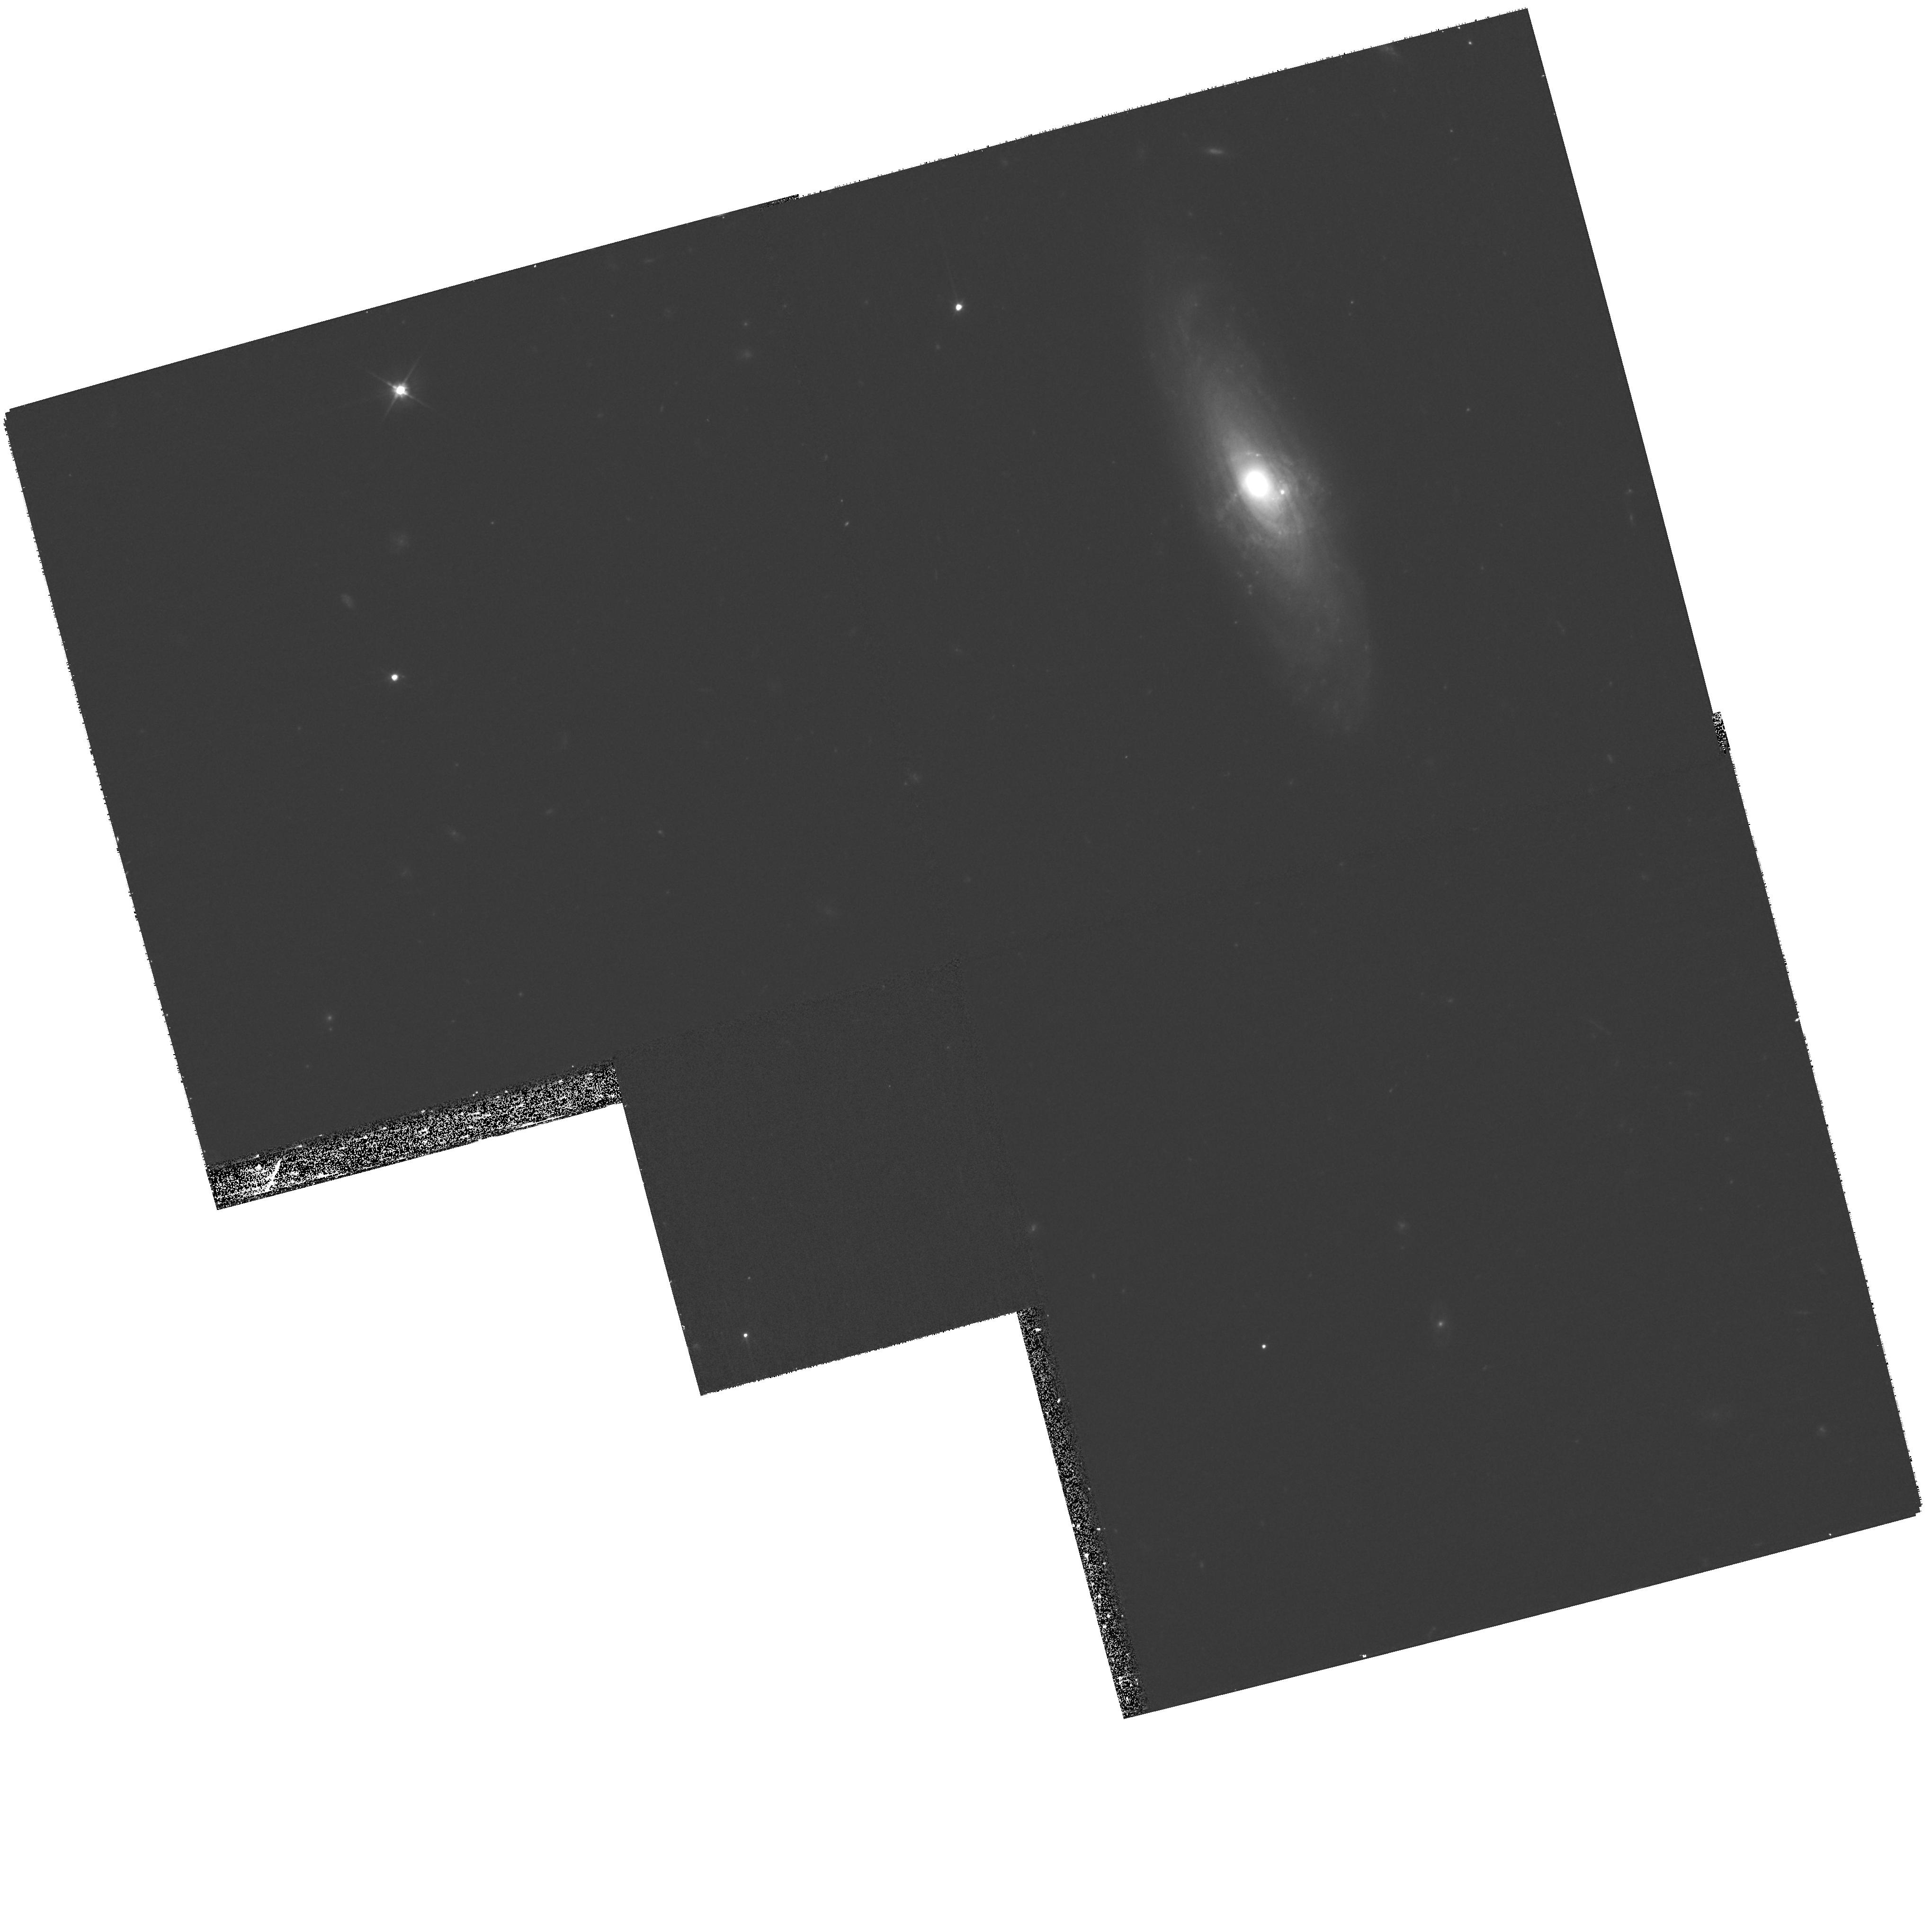
Target: SDSSJ1228+3743. Instrument: WFPC2/PC. Filter: F606W. Exposure: 27 min. Observation ID: hst_11978_02_wfpc2_pc_f606w_uba402

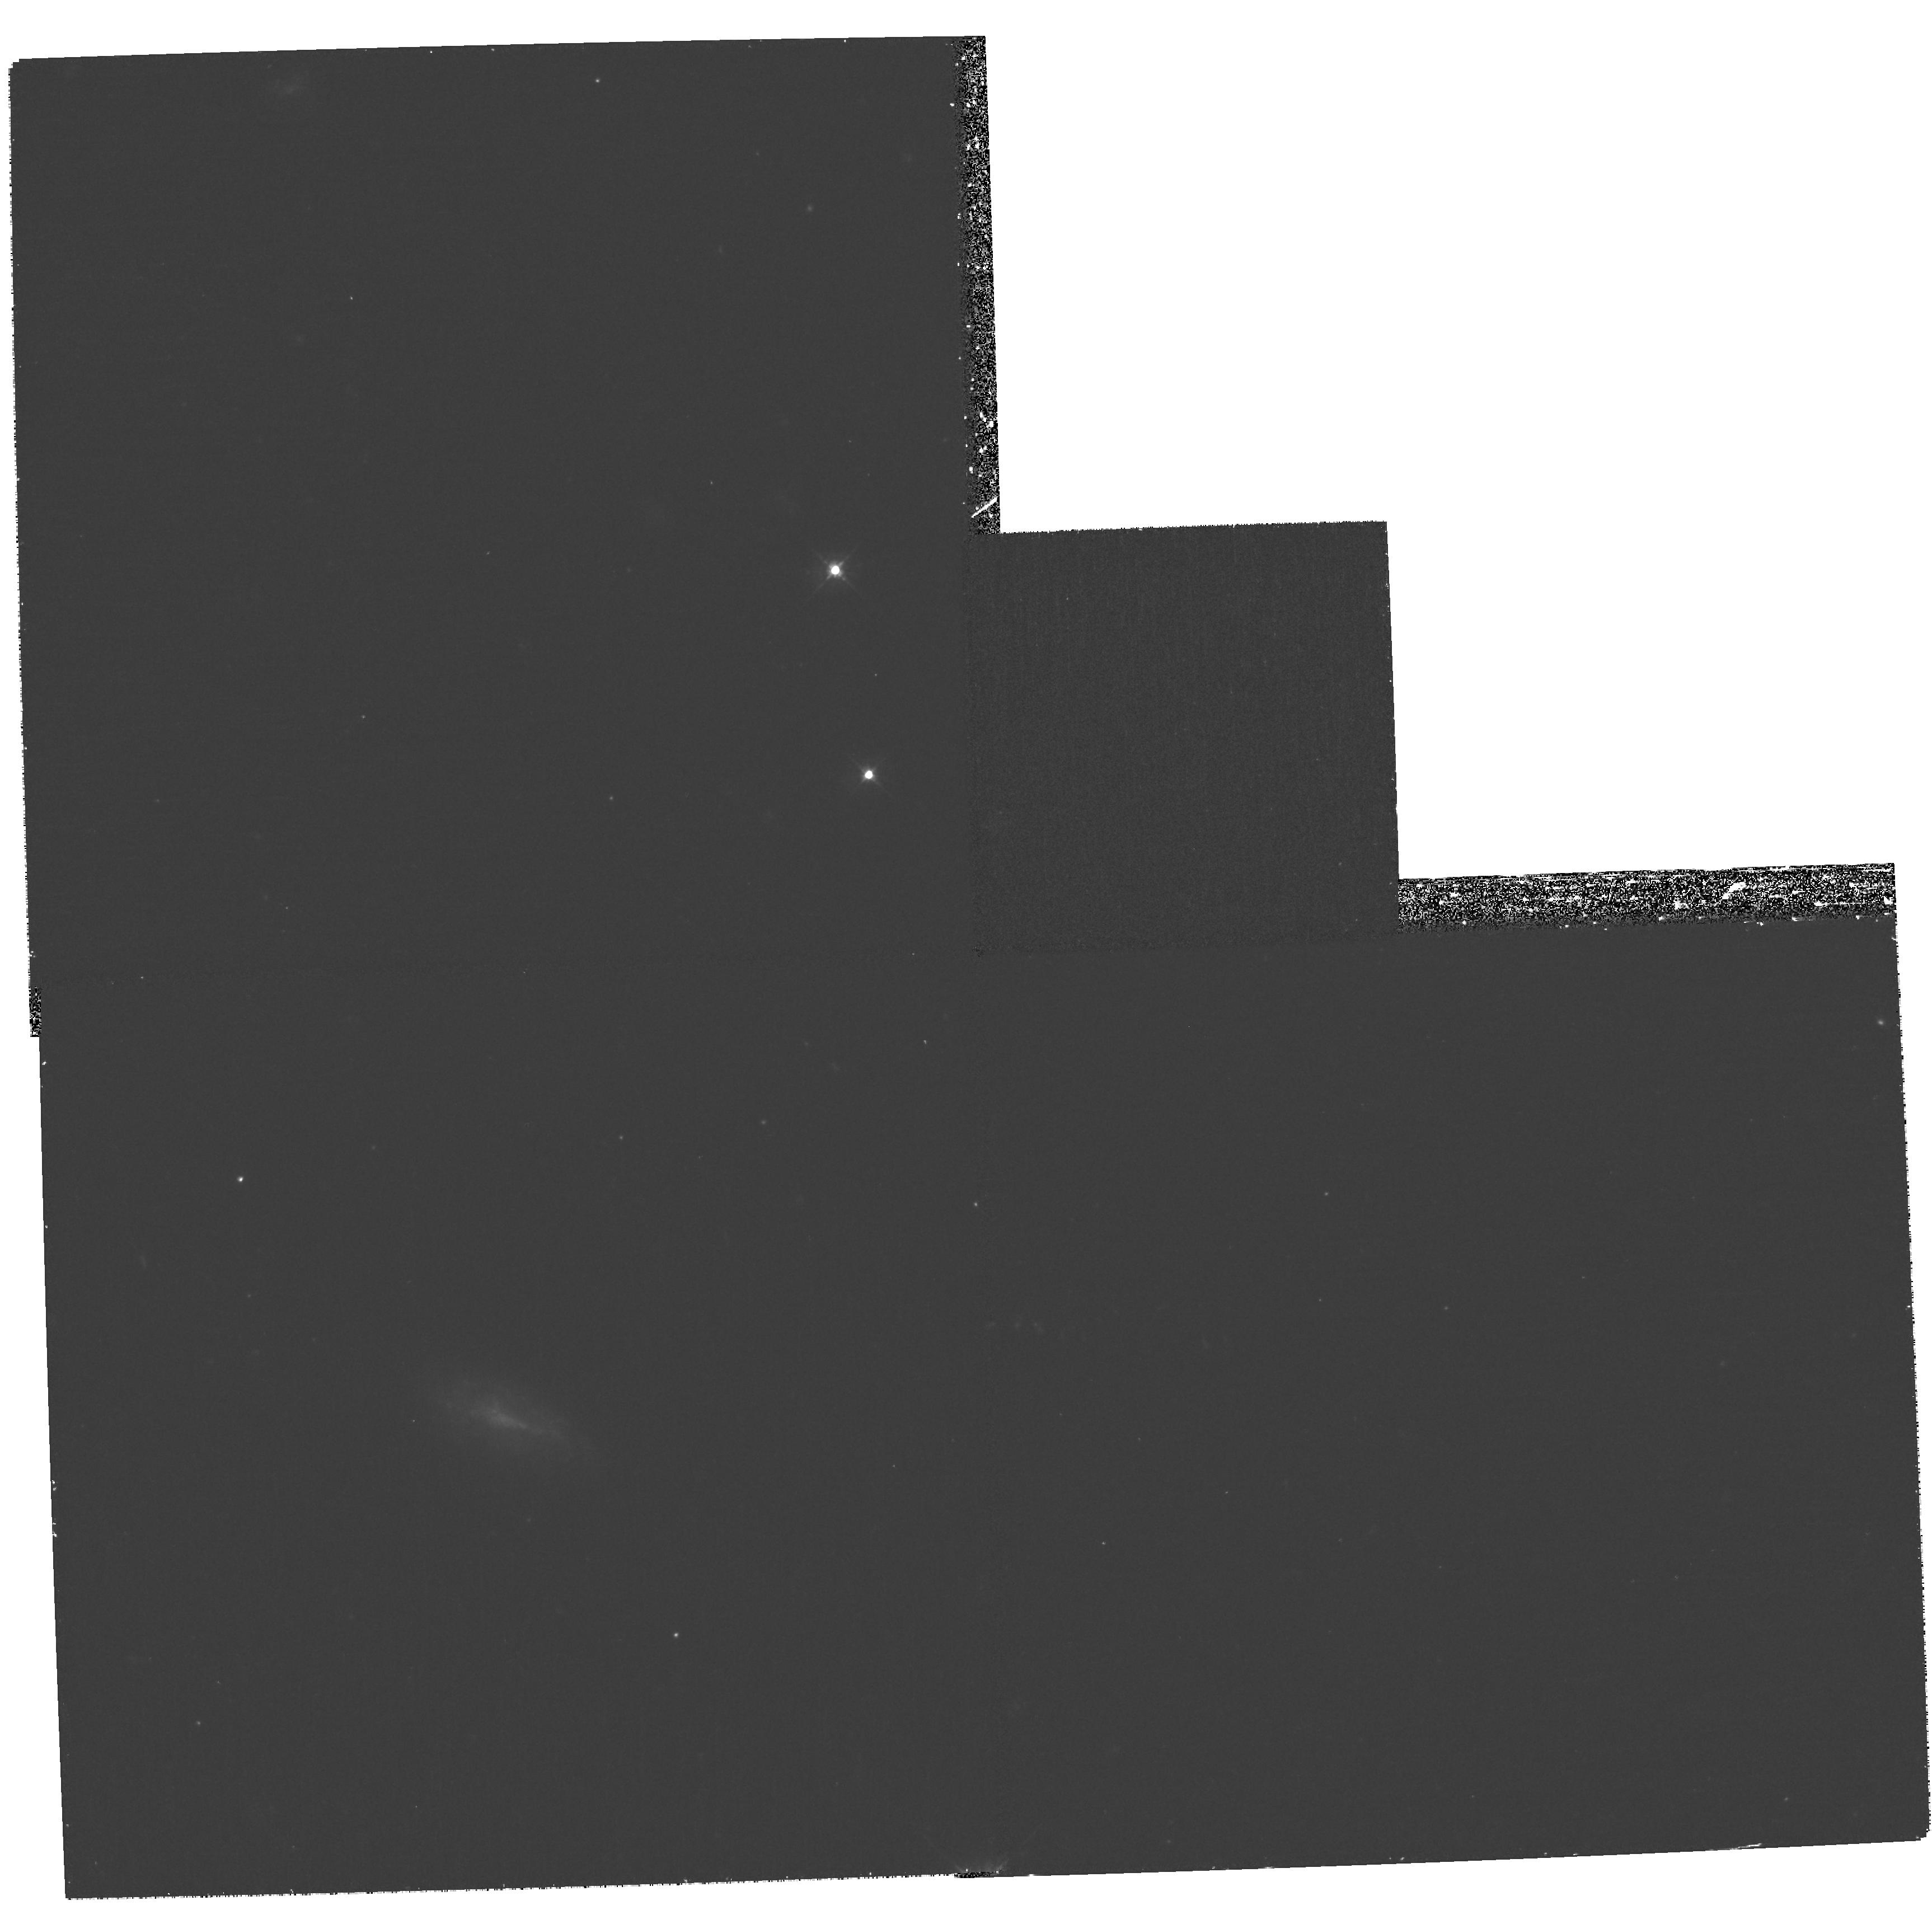
Target: SDSSJ1056+0005. Instrument: WFPC2/PC. Filter: F450W. Exposure: 1.2 h. Observation ID: hst_11978_16_wfpc2_pc_f450w_uba416

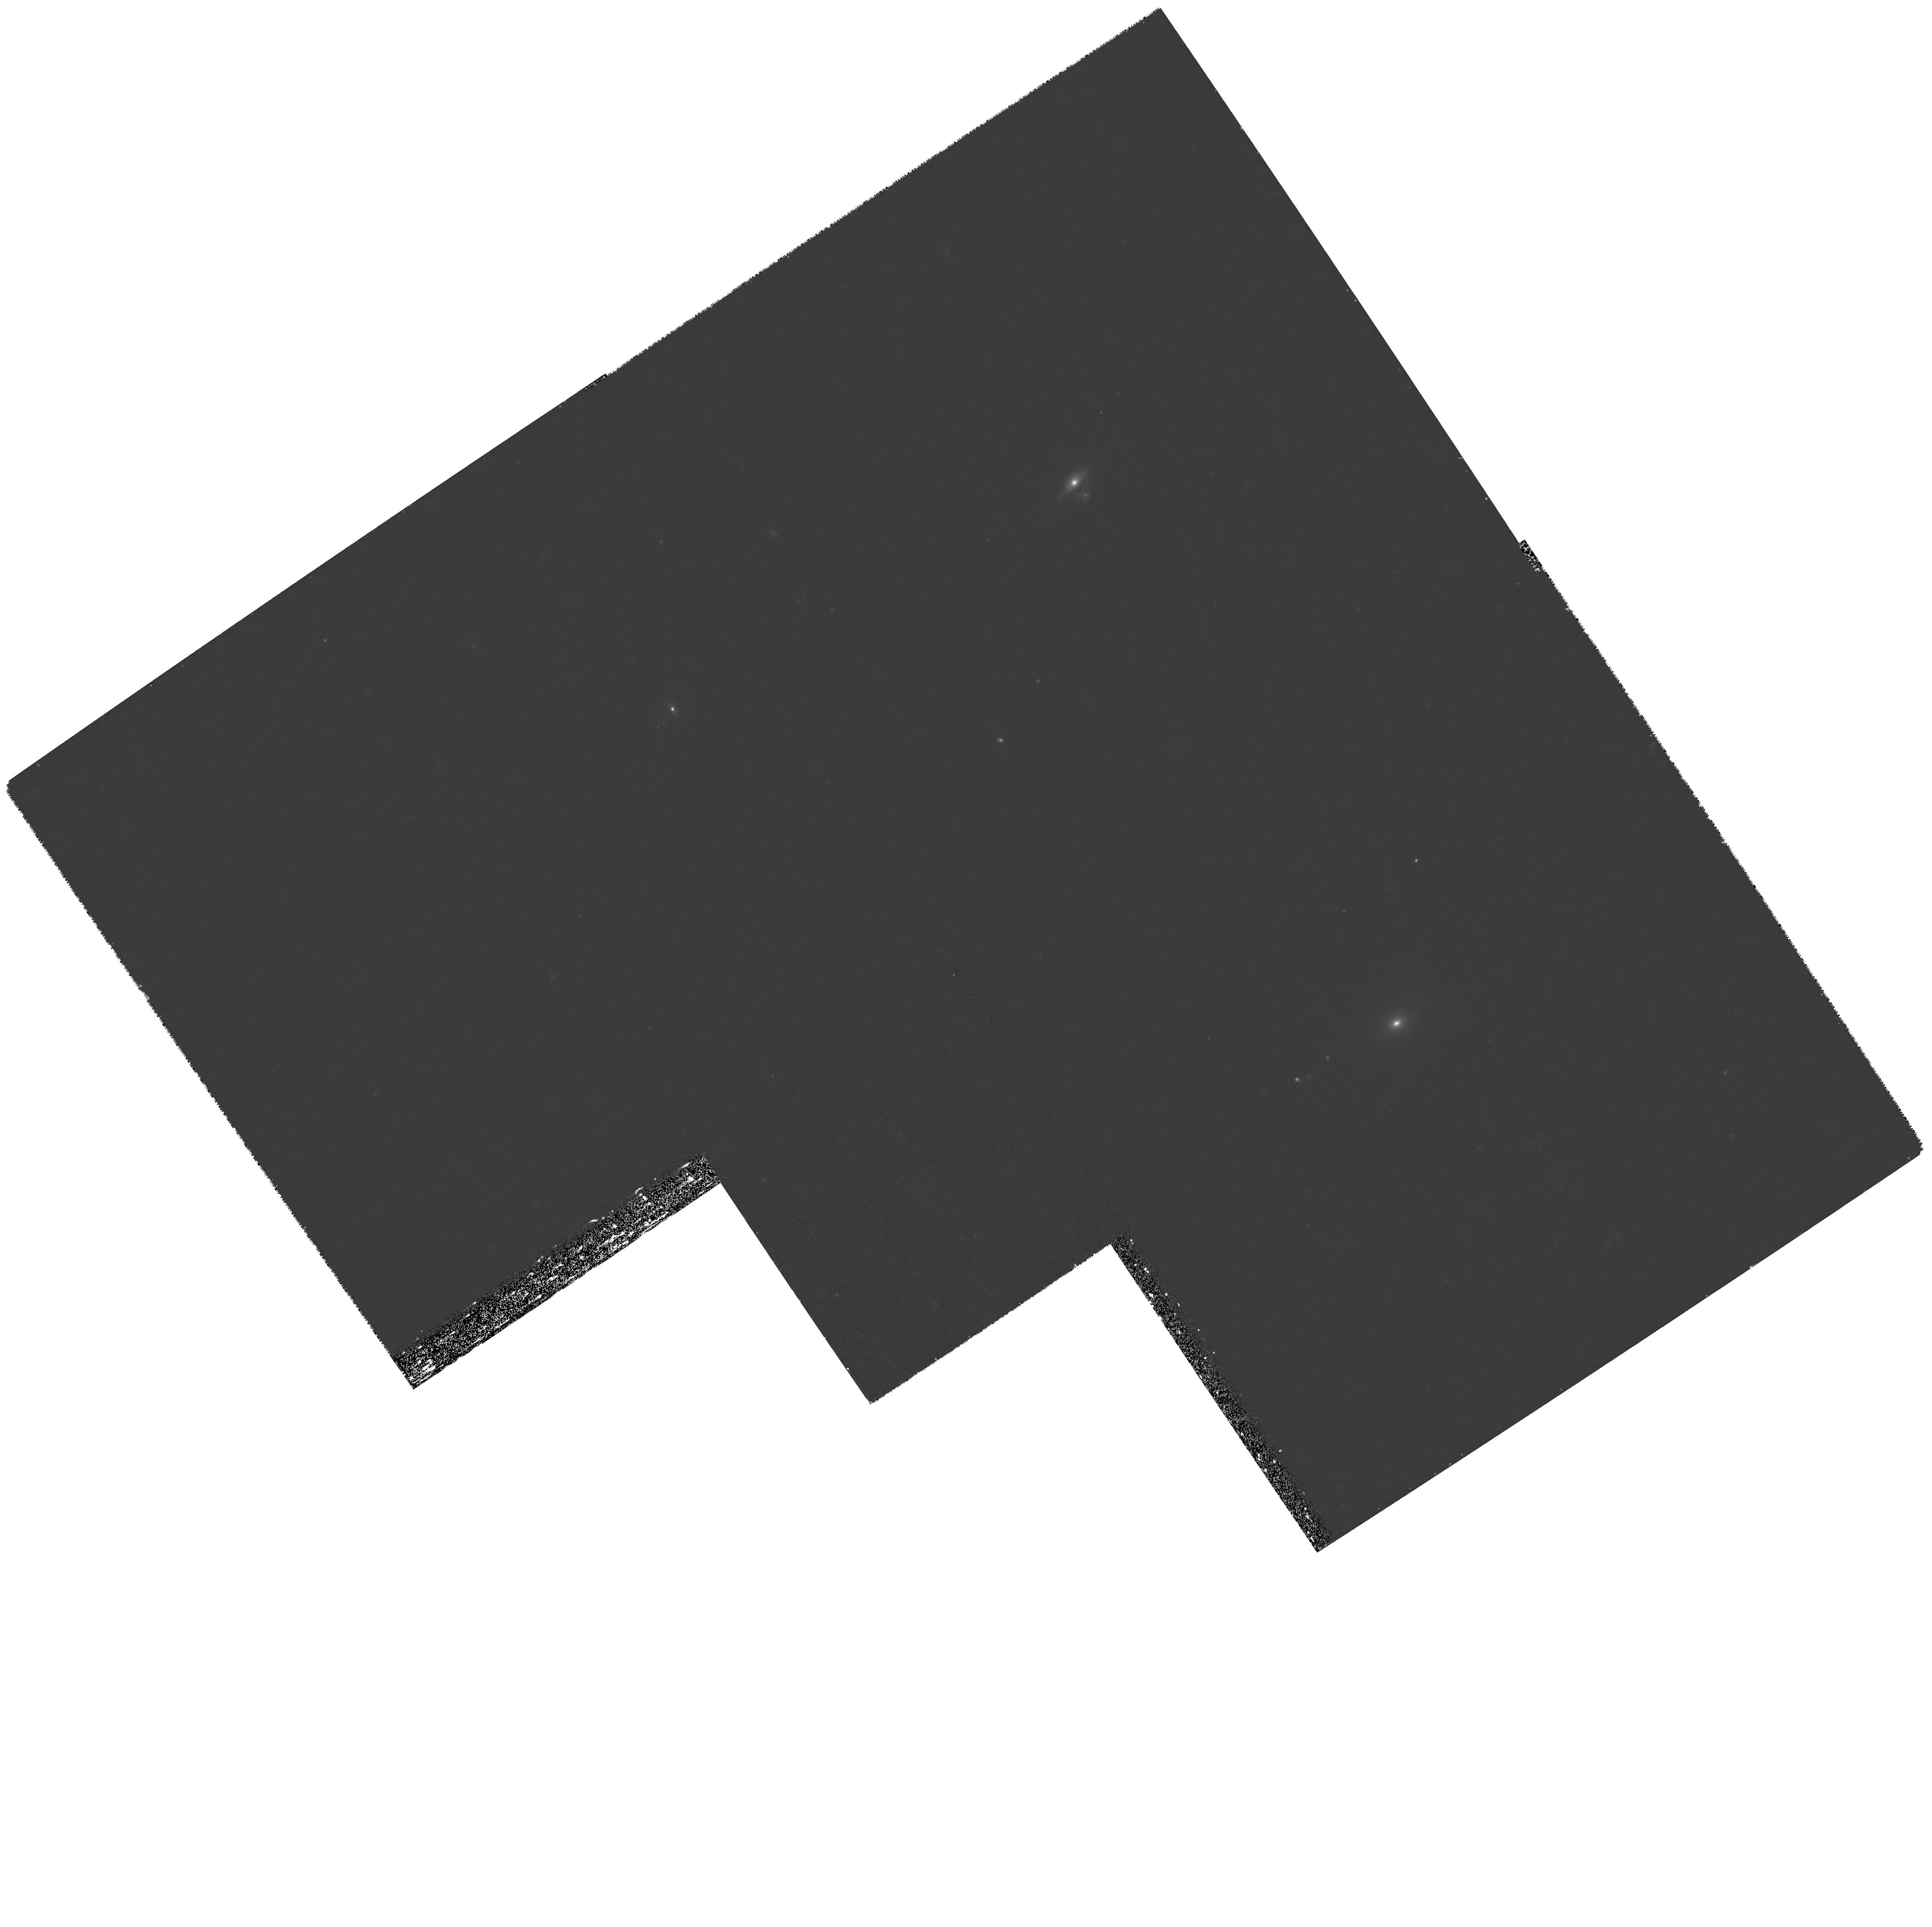
Target: SDSSJ1032+5322. Instrument: WFPC2/PC. Filter: F450W. Exposure: 1.2 h. Observation ID: hst_11978_23_wfpc2_pc_f450w_uba423

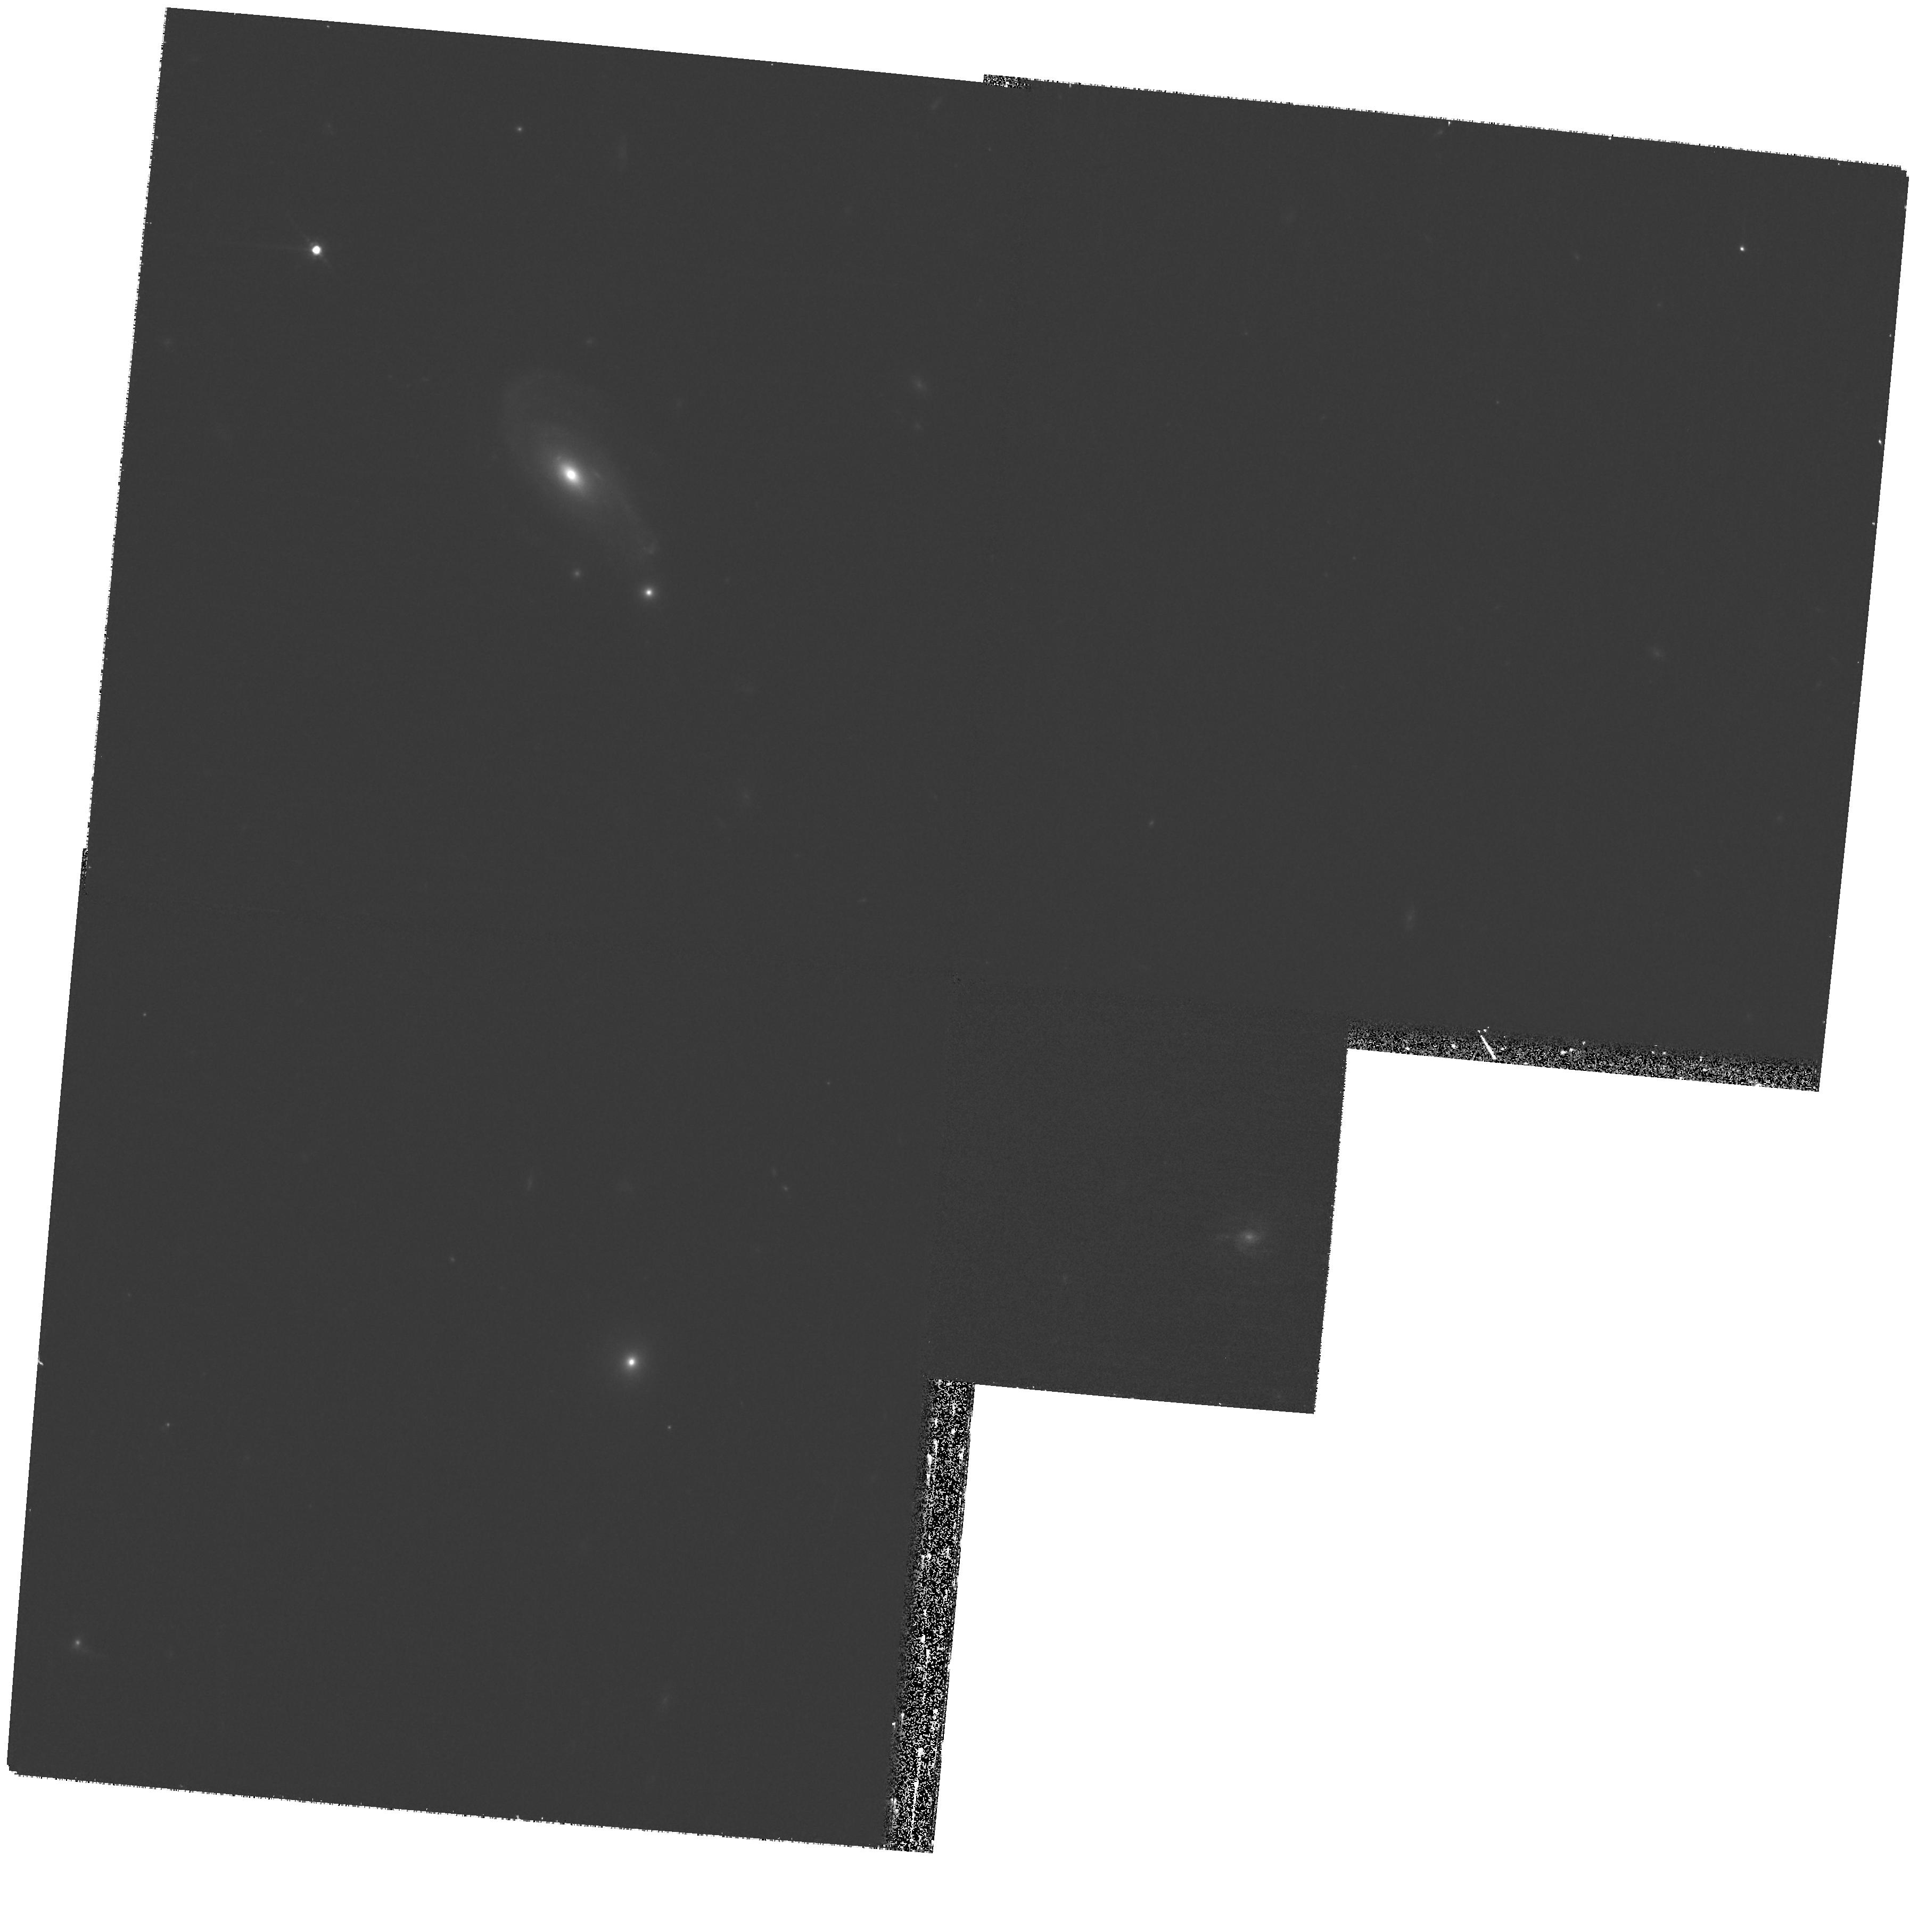
Target: SDSSJ1331+3628. Instrument: WFPC2/PC. Filter: F814W. Exposure: 27 min. Observation ID: hst_11978_10_wfpc2_pc_f814w_uba410

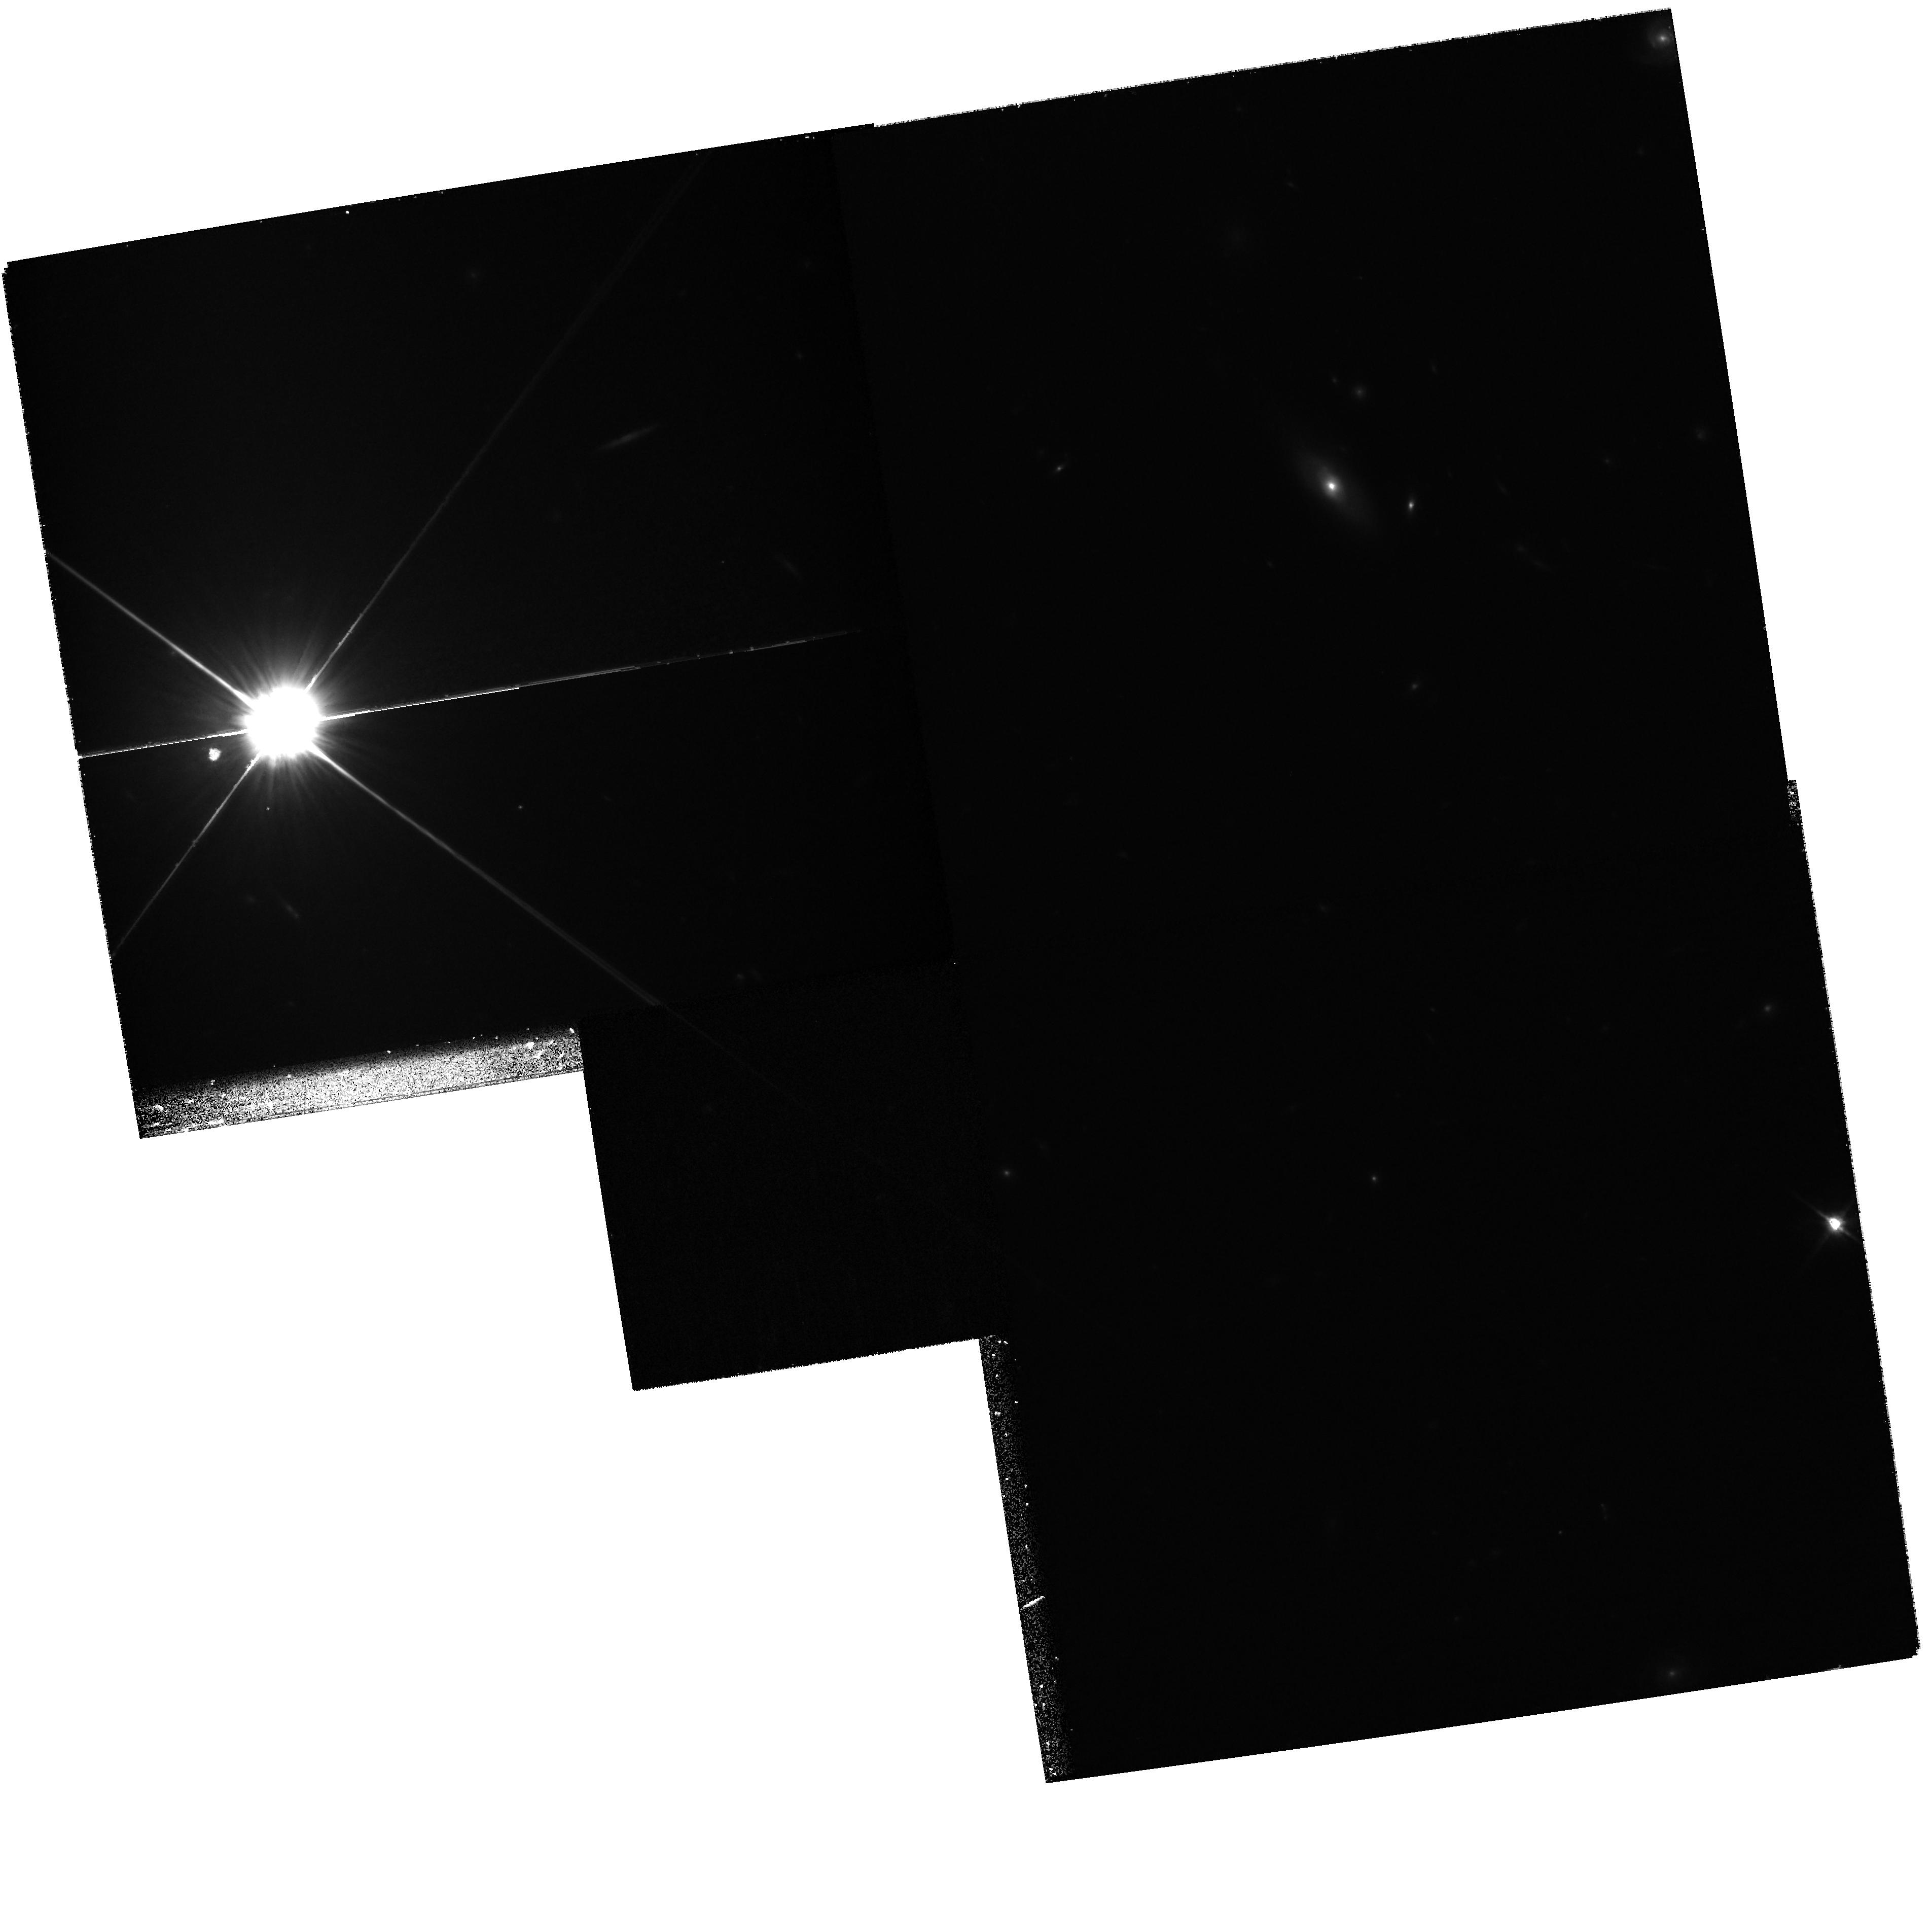
Target: SDSSJ1117+4704. Instrument: WFPC2/PC. Filter: F814W. Exposure: 27 min. Observation ID: hst_11978_08_wfpc2_pc_f814w_uba408

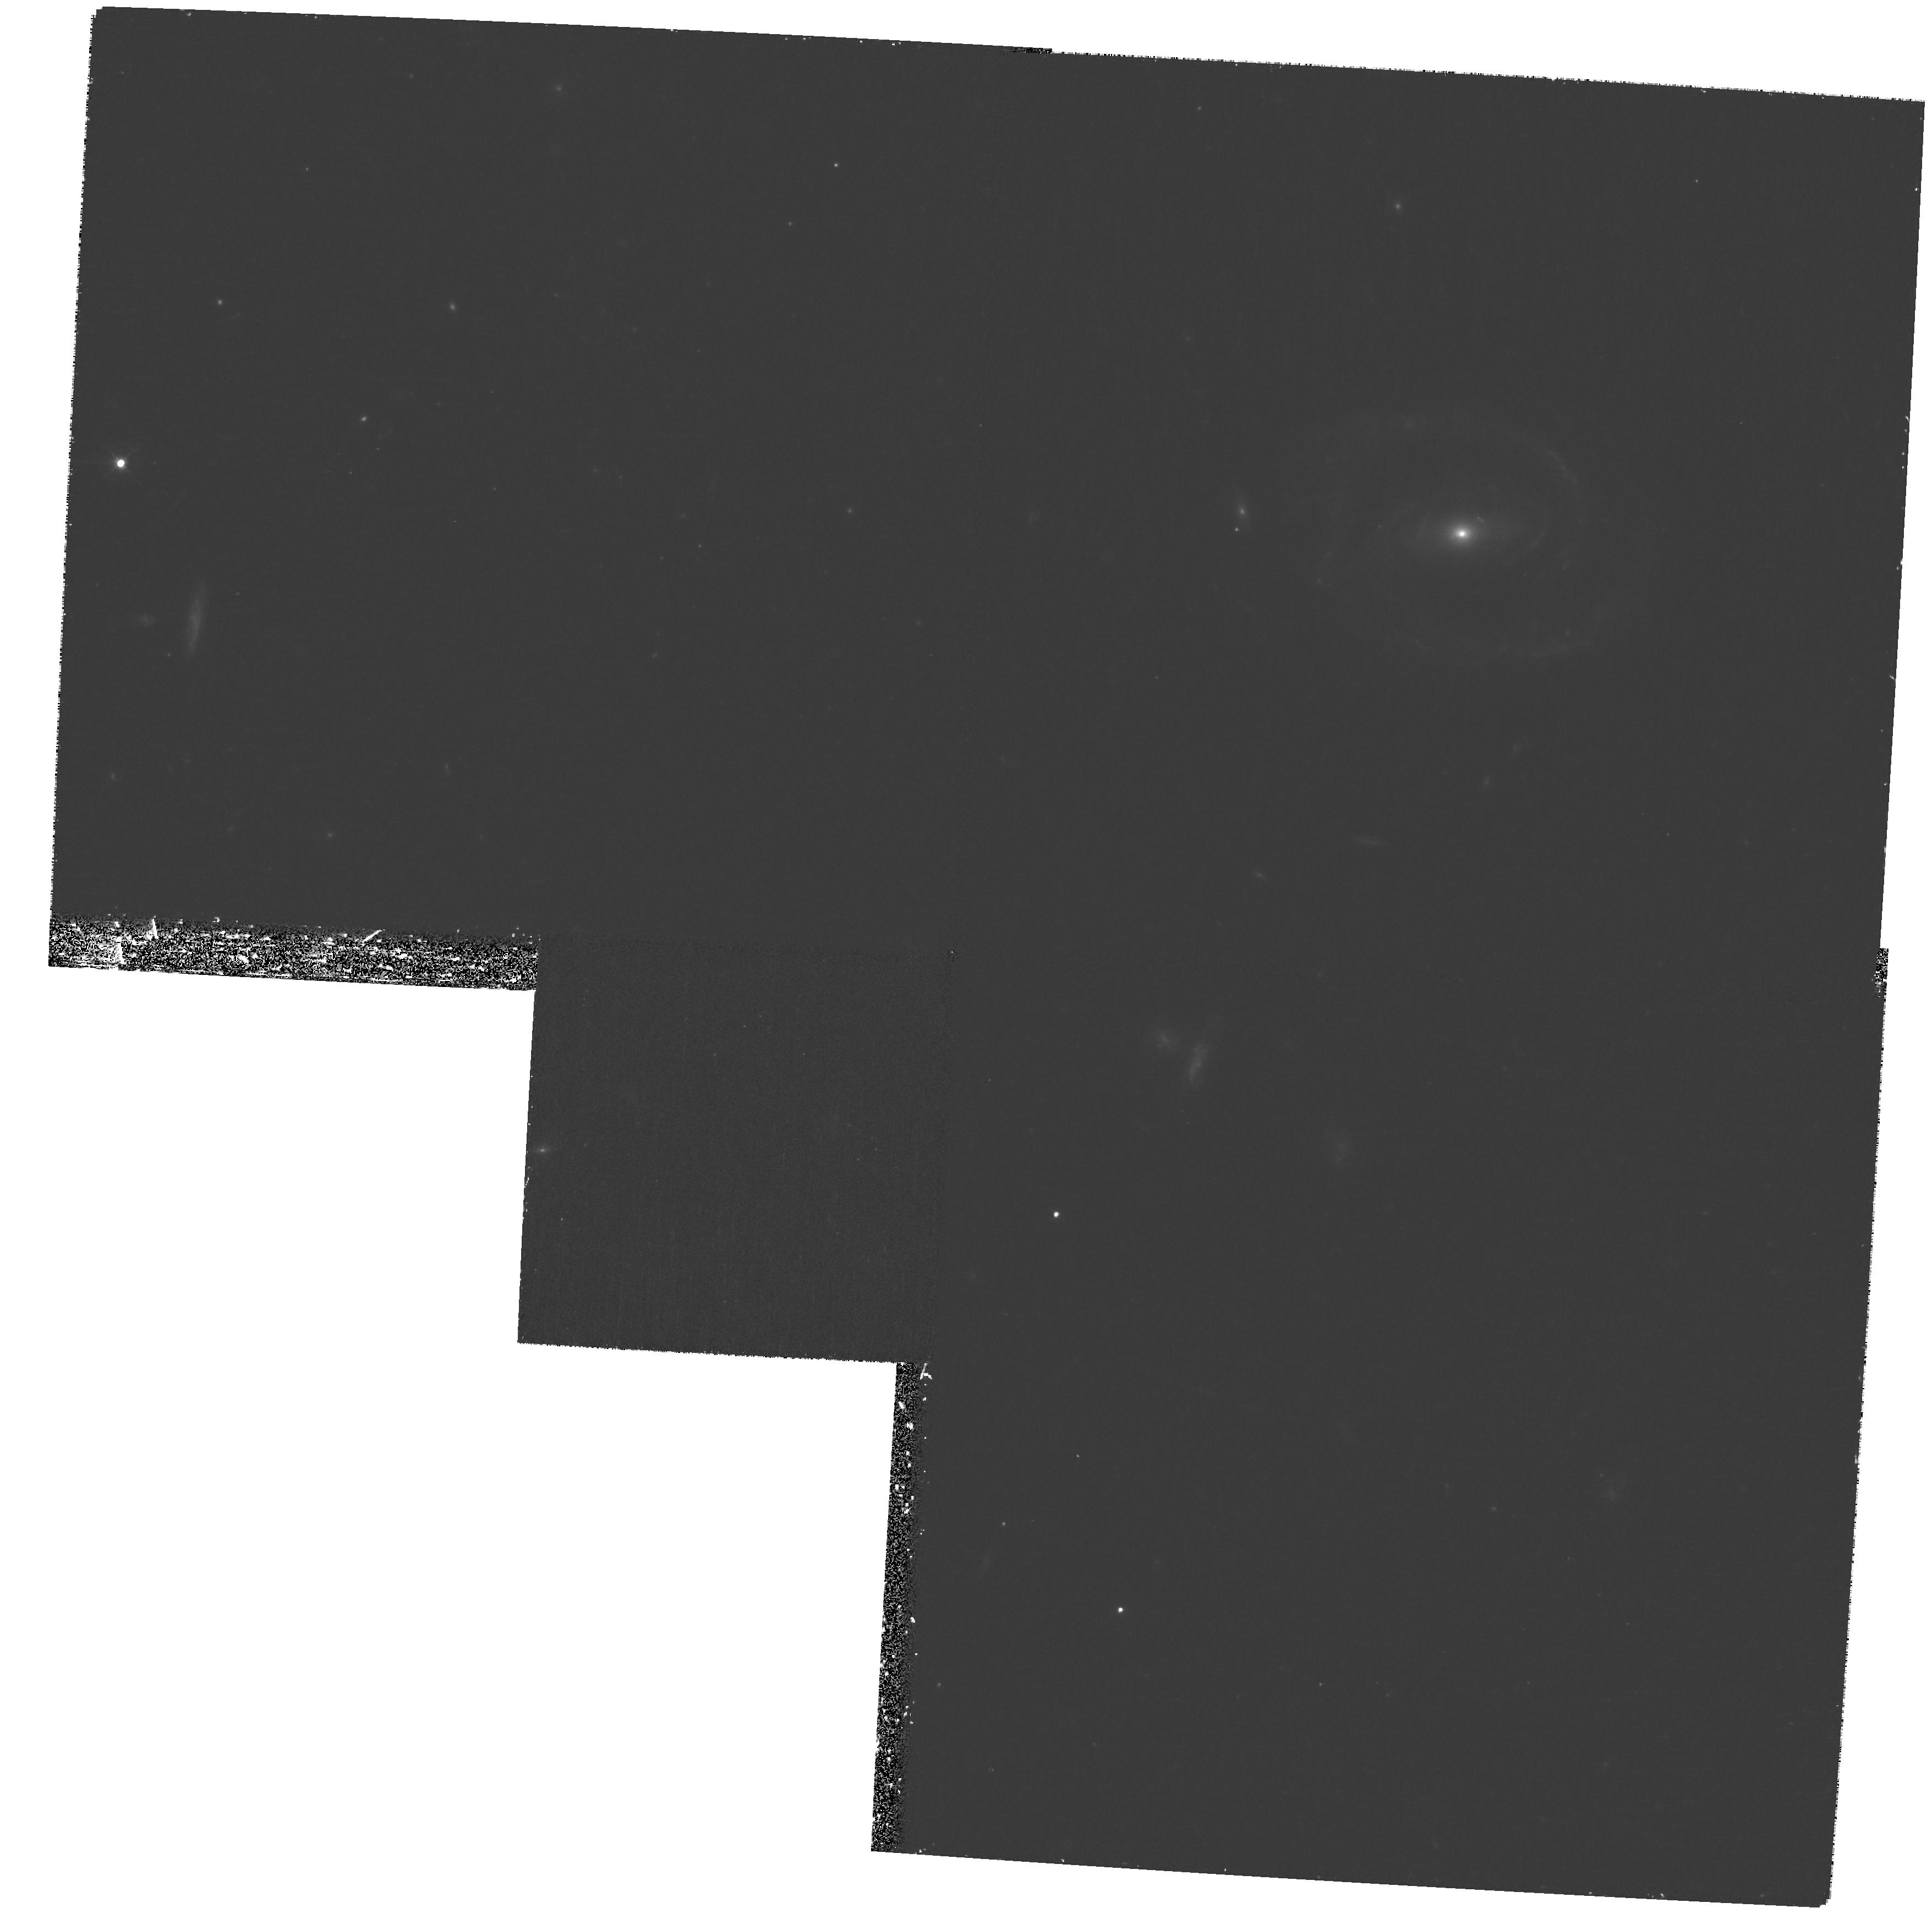
Target: SDSSJ0841+3824. Instrument: WFPC2/PC. Filter: F450W. Exposure: 1.2 h. Observation ID: hst_11978_21_wfpc2_pc_f450w_uba421

Luminous and dark matter in disk galaxies from strong lensing and stellar kinematics (PI: Treu, Tommaso L.)

The formation of realistic disk galaxies within the LCDM paradigm is still an unsolved problem. Theory is only now beginning to make predictions for how dark matter halos respond to galaxy formation and for the properties of disk galaxies. Measuring the density profiles of dark matter halos on galaxy scales is therefore a strong test for the standard paradigm of galaxy formation, offering great potential for discovery. However, from an observational point of view, the degeneracy between the stellar and dark matter contributions to galaxy rotation curves remains a major road block. Strong gravitational lensing, when coupled to spatially-resolved kinematics and stellar population models, can solve this long-standing problem. Unfortunately, this joint methodology could not be exploited so far due to the paucity of known edge-on spiral lenses. Exploiting the full SDSS-DR7 archive we have identified a new sample of exactly these systems. We propose multi-color HST imaging to confirm and measure a sample of twenty spiral lenses, covering a range of bulge to disk ratios. By combining dynamical lensing and stellar population information for this unique sample we will deliver the first statistical constraints on halos and disk properties, and a new stringent test of disk galaxy formation theories.